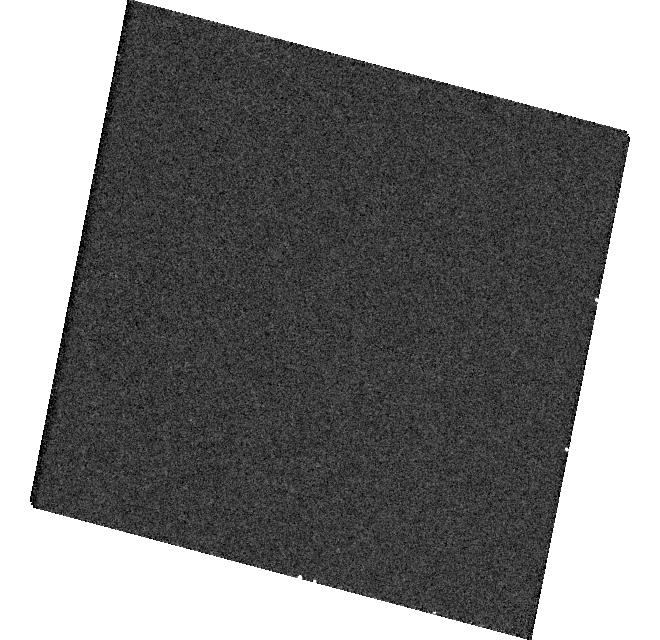
Target: CHA-J1109-7734. Instrument: WFC3/UVIS. Filter: F336W. Exposure: 6 min. Observation ID: hst_16302_9b_wfc3_uvis_f336w_iec39b

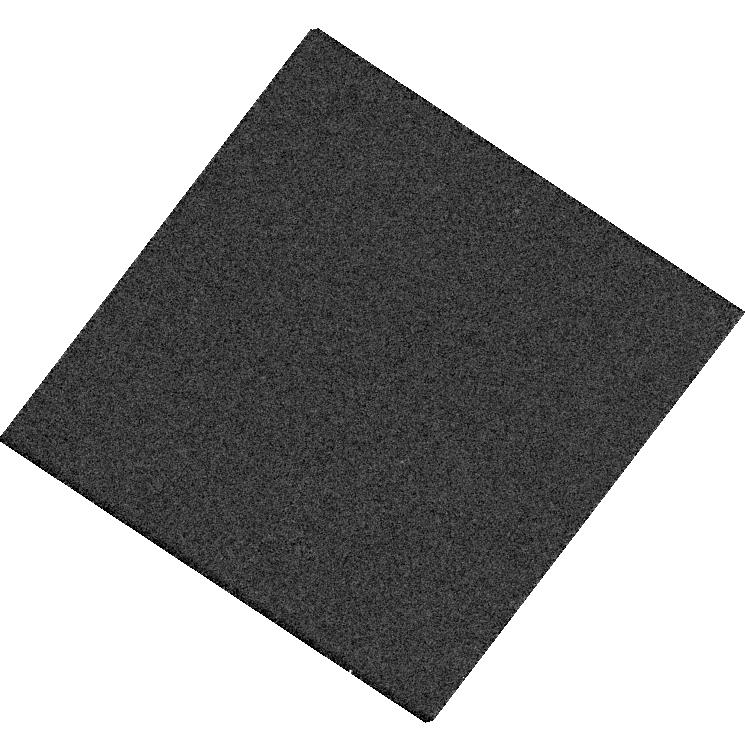
Target: OPH-90. Instrument: WFC3/UVIS. Filter: F625W. Exposure: 2 min. Observation ID: hst_16302_13_wfc3_uvis_f625w_iec313

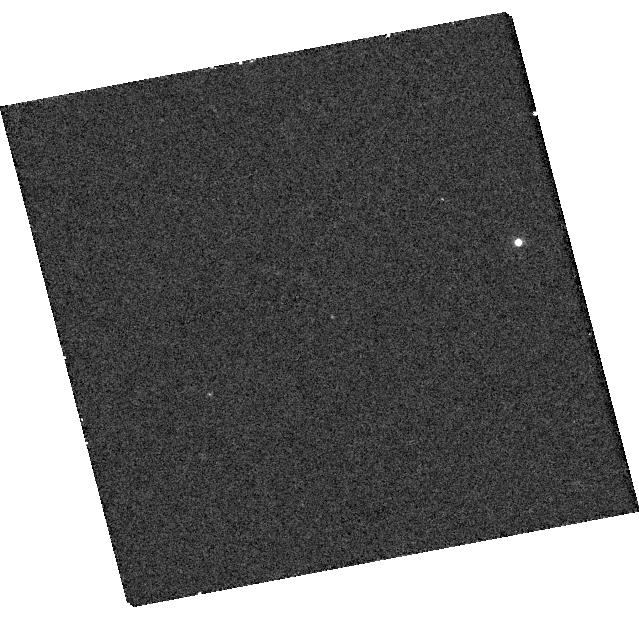
Target: 2M0249-0557-C. Instrument: WFC3/UVIS. Filter: F656N. Exposure: 17 min. Observation ID: hst_16302_05_wfc3_uvis_f656n_iec305

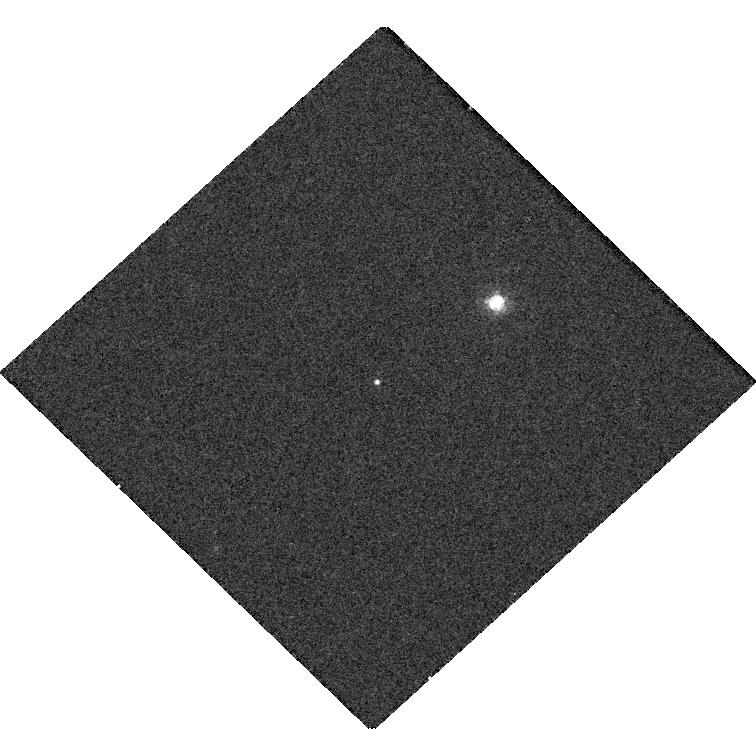
Target: FU-TAU-B. Instrument: WFC3/UVIS. Filter: F656N. Exposure: 17 min. Observation ID: hst_16302_02_wfc3_uvis_f656n_iec302

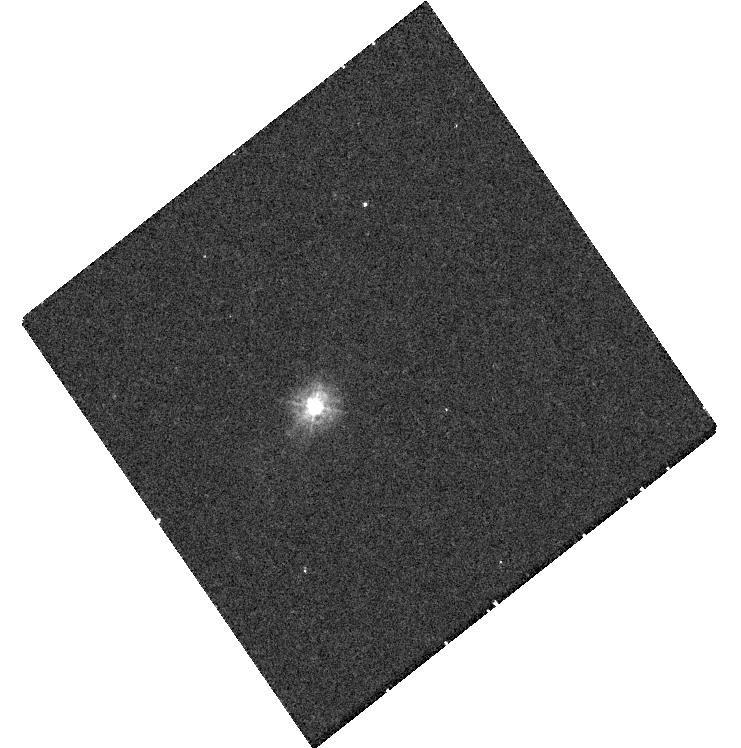
Target: CT-CHA-B. Instrument: WFC3/UVIS. Filter: F225W. Exposure: 37 min. Observation ID: hst_16302_03_wfc3_uvis_f225w_iec303

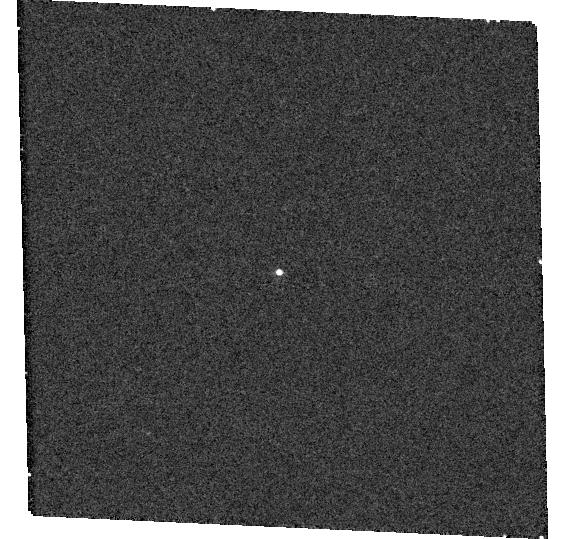
Target: KPNO-12. Instrument: WFC3/UVIS. Filter: F656N. Exposure: 15 min. Observation ID: hst_16302_06_wfc3_uvis_f656n_iec306

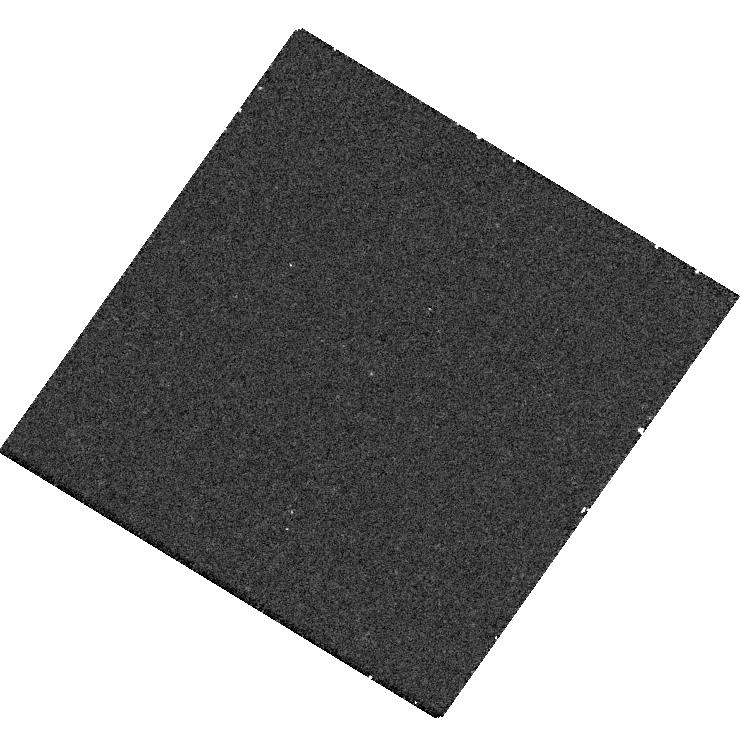
Target: USCO-J1608-2315. Instrument: WFC3/UVIS. Filter: F225W. Exposure: 32 min. Observation ID: hst_16302_11_wfc3_uvis_f225w_iec311

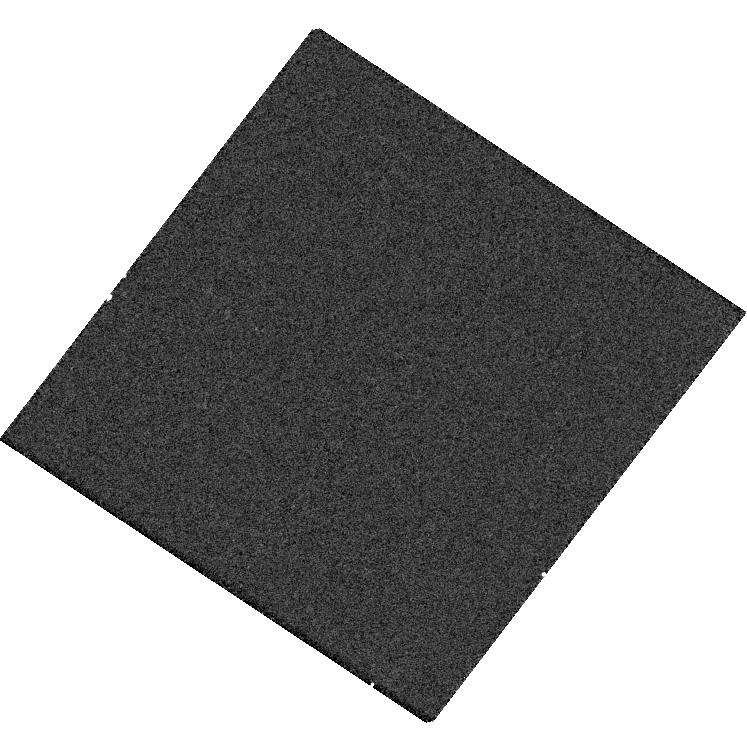
Target: GY-141. Instrument: WFC3/UVIS. Filter: F438W. Exposure: 7 min. Observation ID: hst_16302_12_wfc3_uvis_f438w_iec312

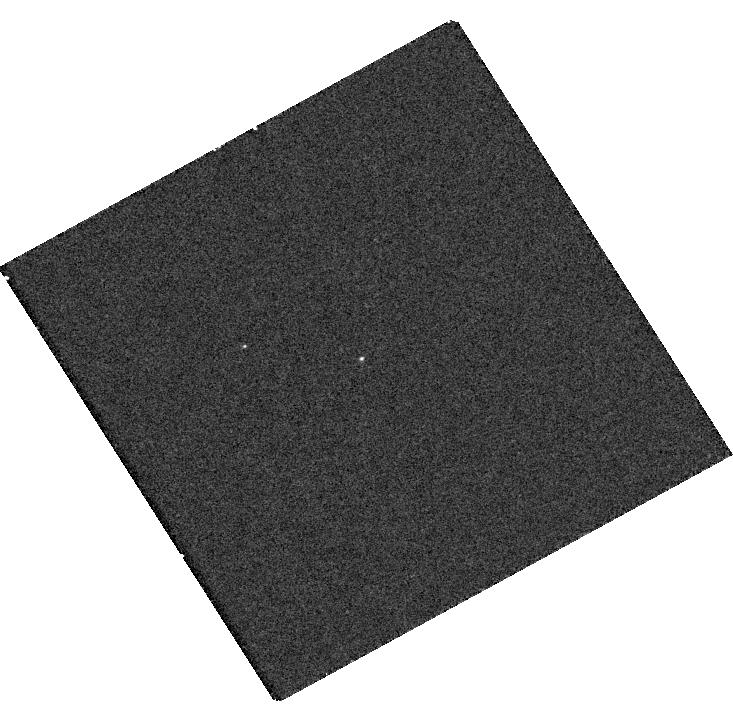
Target: SCH06-J0359+2009-B. Instrument: WFC3/UVIS. Filter: F336W. Exposure: 8 min. Observation ID: hst_16302_01_wfc3_uvis_f336w_iec301

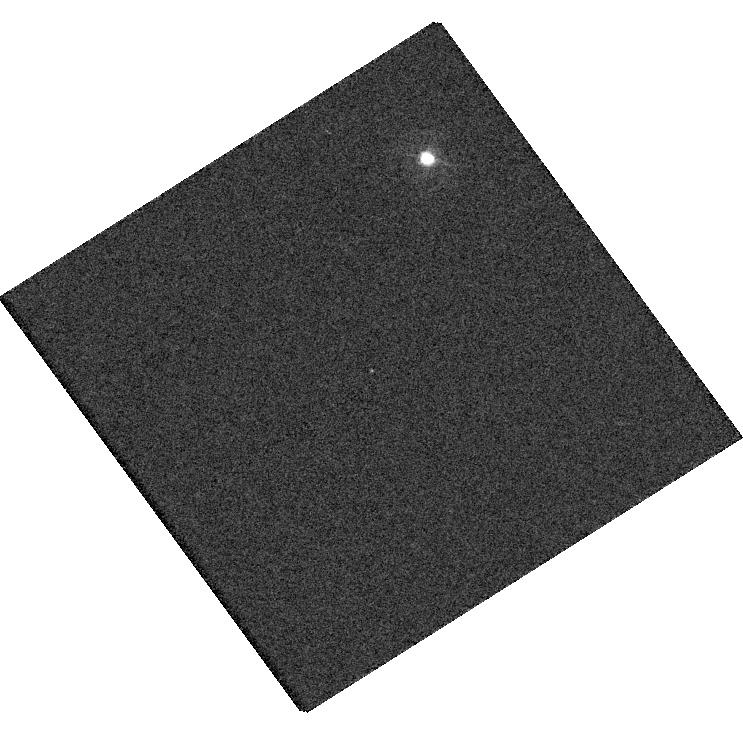
Target: SR-12-AB-C. Instrument: WFC3/UVIS. Filter: F336W. Exposure: 5 min. Observation ID: hst_16302_4b_wfc3_uvis_f336w_iec34b

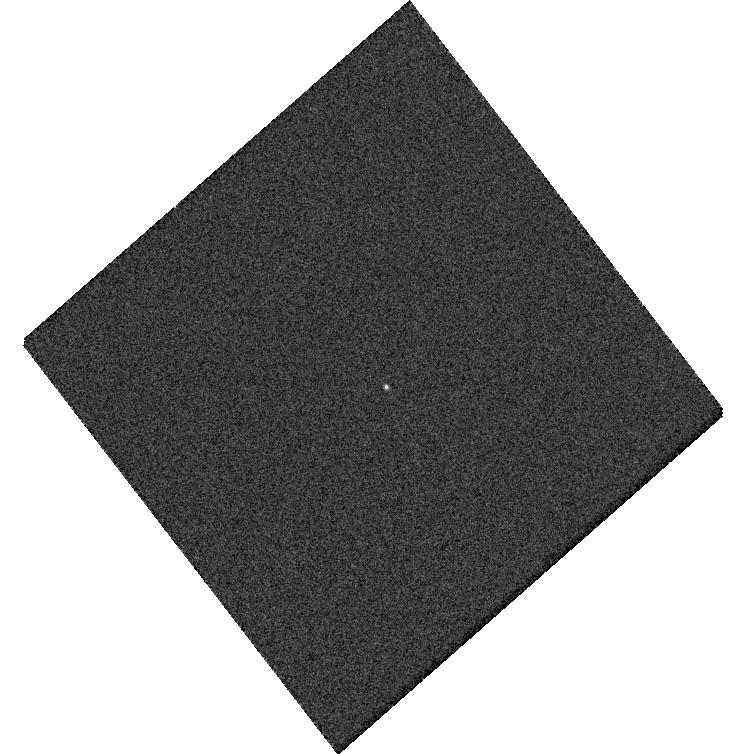
Target: OTS-44. Instrument: WFC3/UVIS. Filter: F775W. Exposure: 3 min. Observation ID: hst_16302_10_wfc3_uvis_f775w_iec310

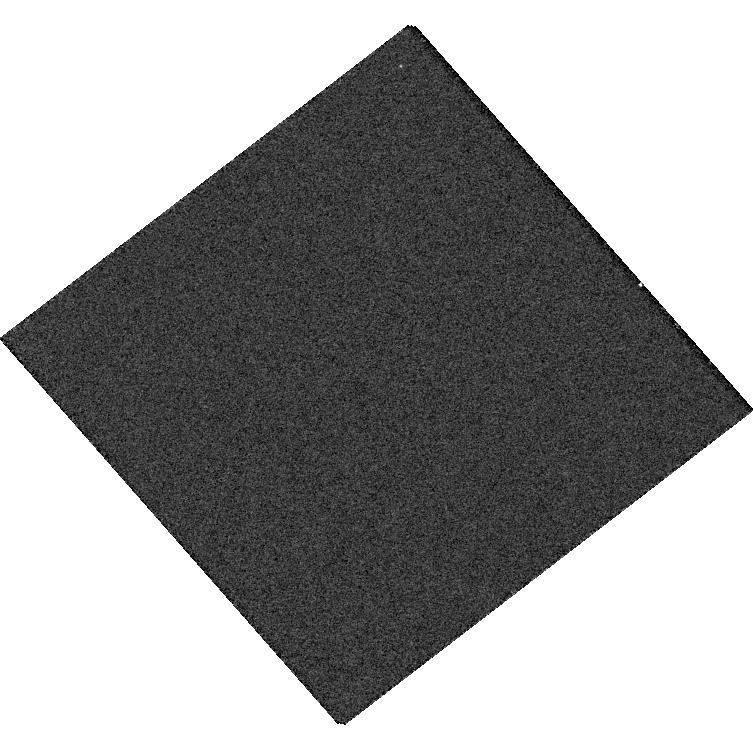
Target: S-ORI-56. Instrument: WFC3/UVIS. Filter: F625W. Exposure: 2 min. Observation ID: hst_16302_08_wfc3_uvis_f625w_iec308

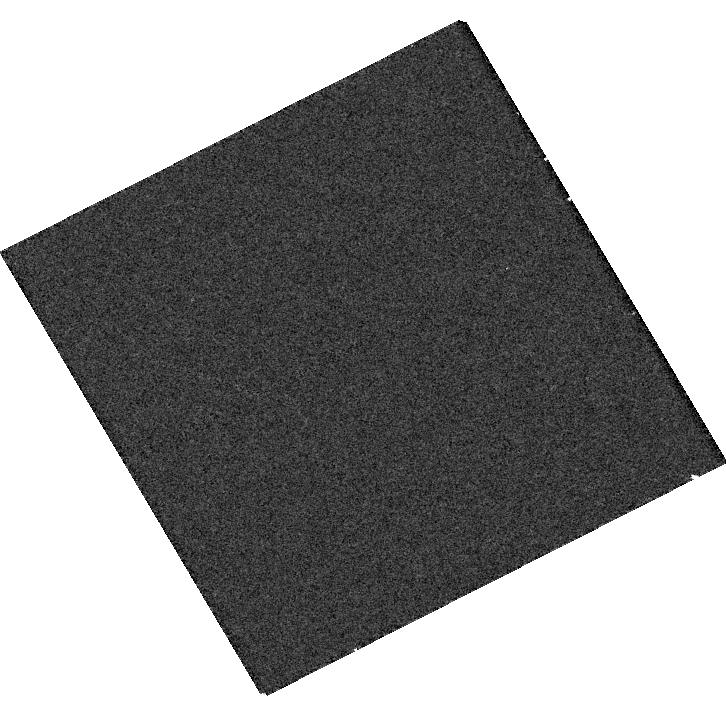
Target: S-ORI-J0538-0259. Instrument: WFC3/UVIS. Filter: F336W. Exposure: 8 min. Observation ID: hst_16302_07_wfc3_uvis_f336w_iec307

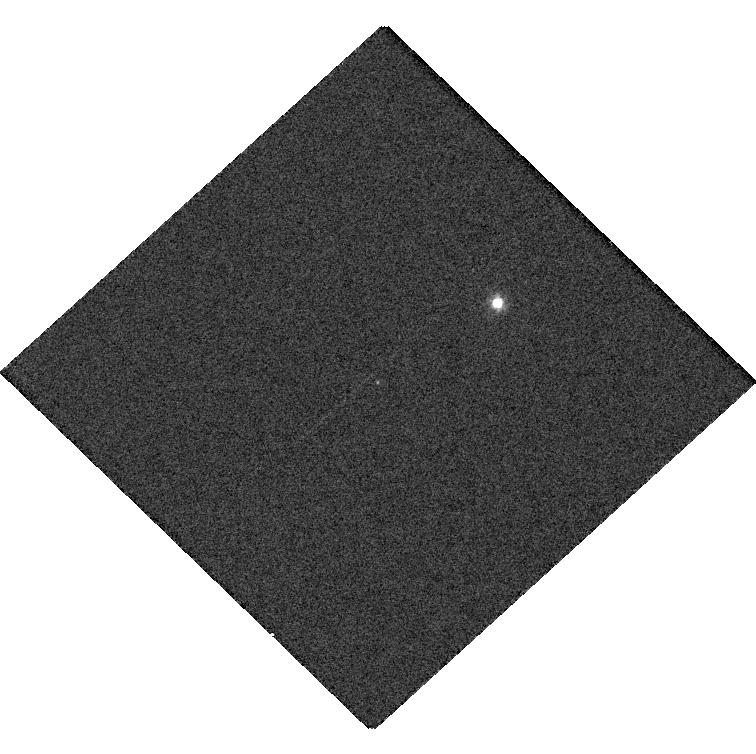
Target: FU-TAU-B. Instrument: WFC3/UVIS. Filter: F555W. Exposure: 2 min. Observation ID: hst_16302_02_wfc3_uvis_f555w_iec302

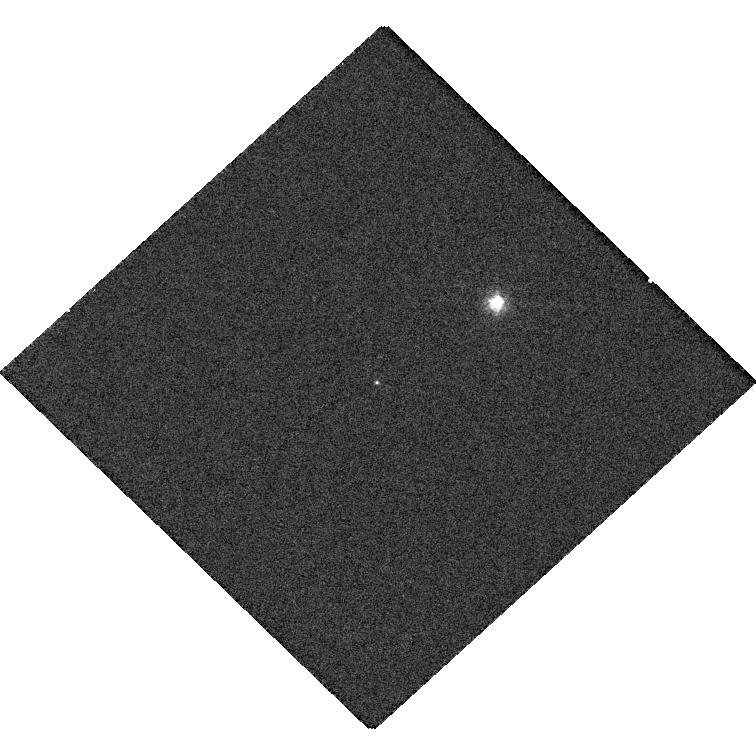
Target: FU-TAU-B. Instrument: WFC3/UVIS. Filter: F625W. Exposure: 2 min. Observation ID: hst_16302_02_wfc3_uvis_f625w_iec302

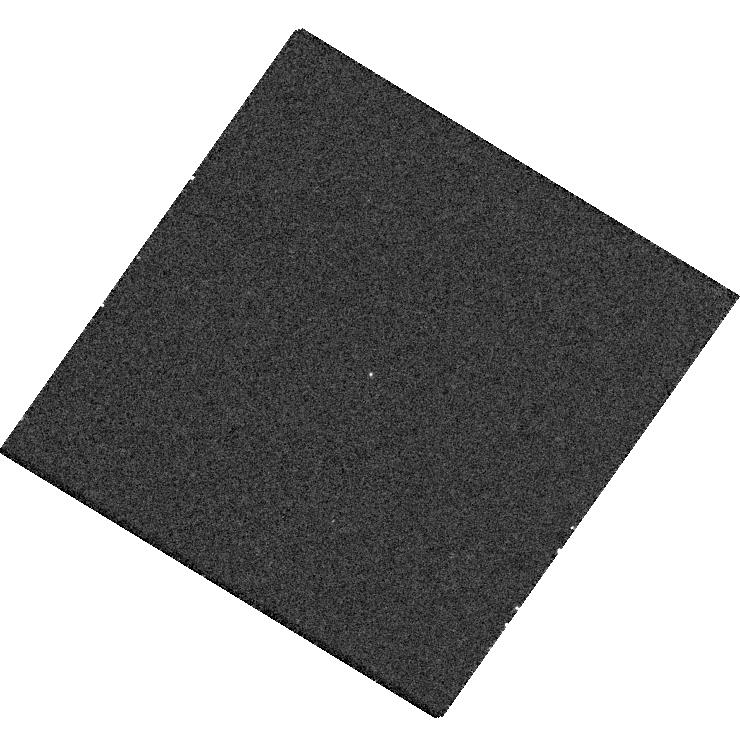
Target: USCO-J1608-2315. Instrument: WFC3/UVIS. Filter: F336W. Exposure: 8 min. Observation ID: hst_16302_11_wfc3_uvis_f336w_iec311

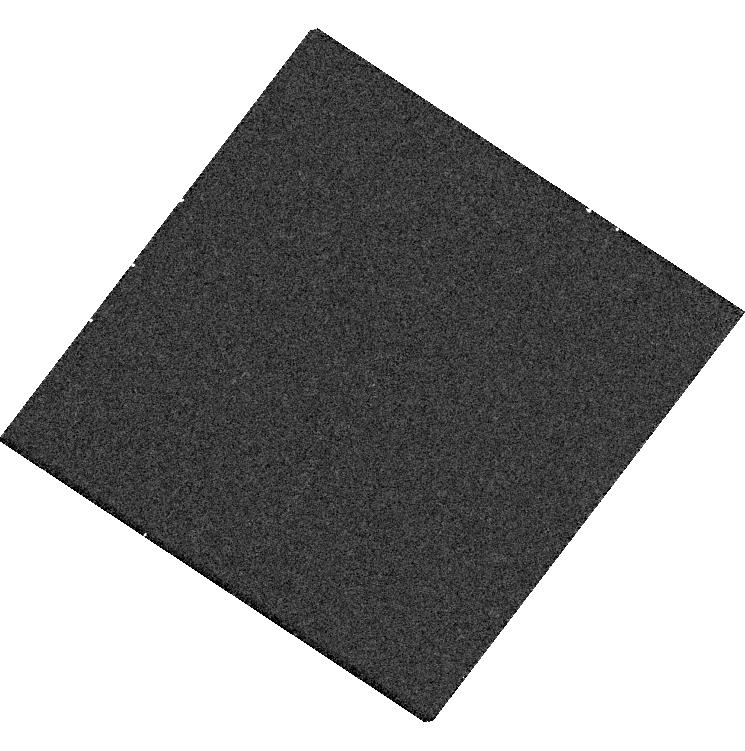
Target: OPH-90. Instrument: WFC3/UVIS. Filter: F656N. Exposure: 17 min. Observation ID: hst_16302_13_wfc3_uvis_f656n_iec313

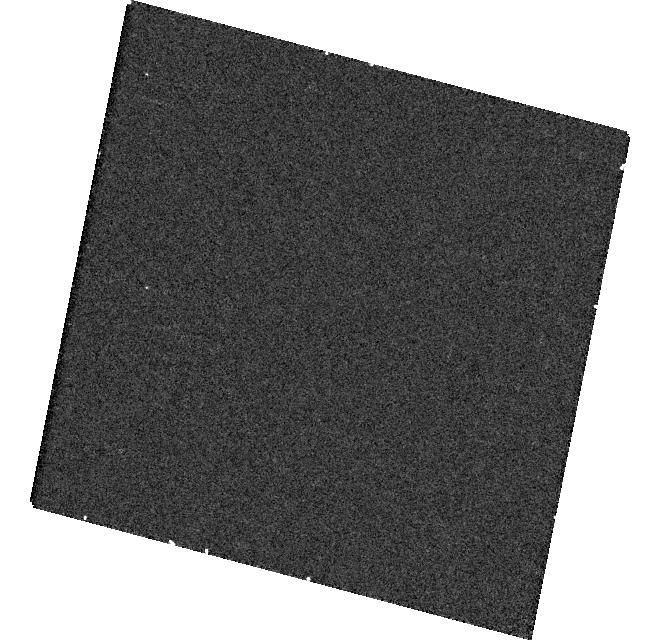
Target: CHA-J1109-7734. Instrument: WFC3/UVIS. Filter: F225W. Exposure: 17 min. Observation ID: hst_16302_9b_wfc3_uvis_f225w_iec39b

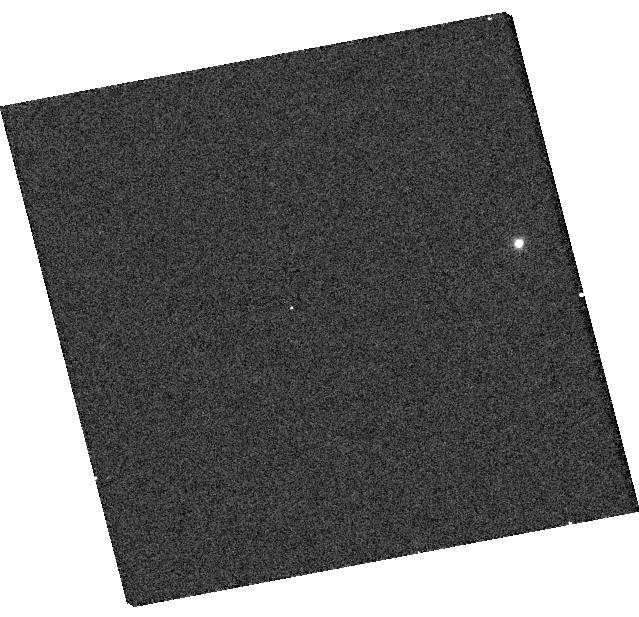
Target: 2M0249-0557-C. Instrument: WFC3/UVIS. Filter: F438W. Exposure: 7 min. Observation ID: hst_16302_05_wfc3_uvis_f438w_iec305

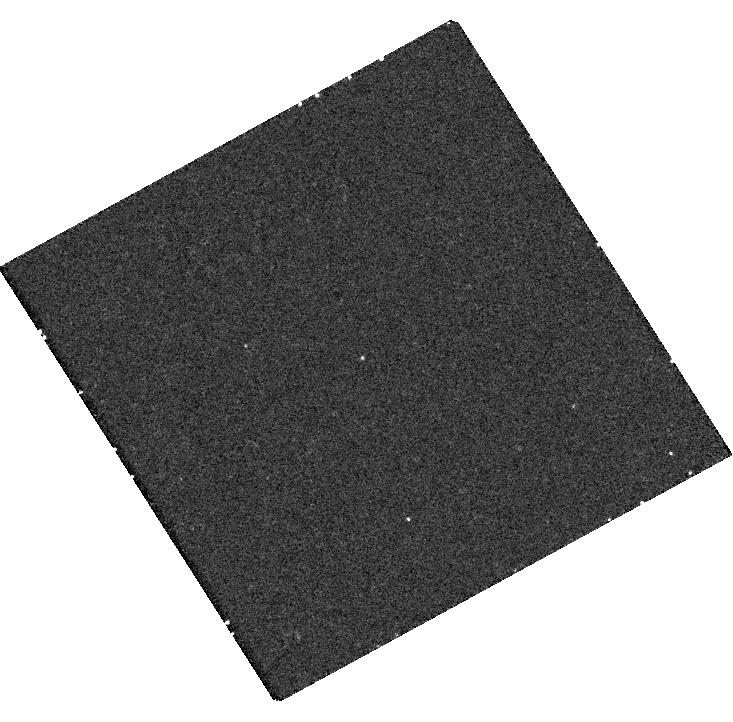
Target: SCH06-J0359+2009-B. Instrument: WFC3/UVIS. Filter: F225W. Exposure: 32 min. Observation ID: hst_16302_01_wfc3_uvis_f225w_iec301

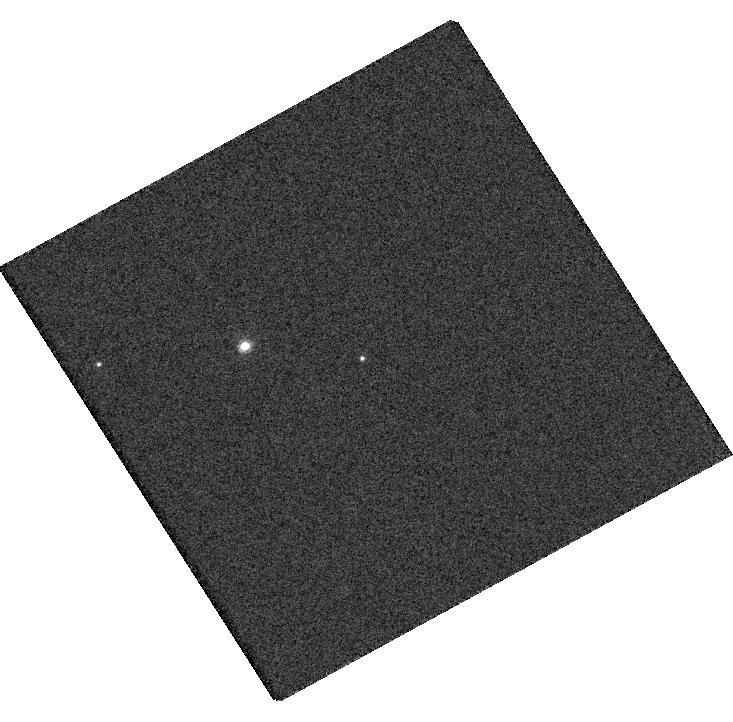
Target: SCH06-J0359+2009-B. Instrument: WFC3/UVIS. Filter: F625W. Exposure: 2 min. Observation ID: hst_16302_01_wfc3_uvis_f625w_iec301

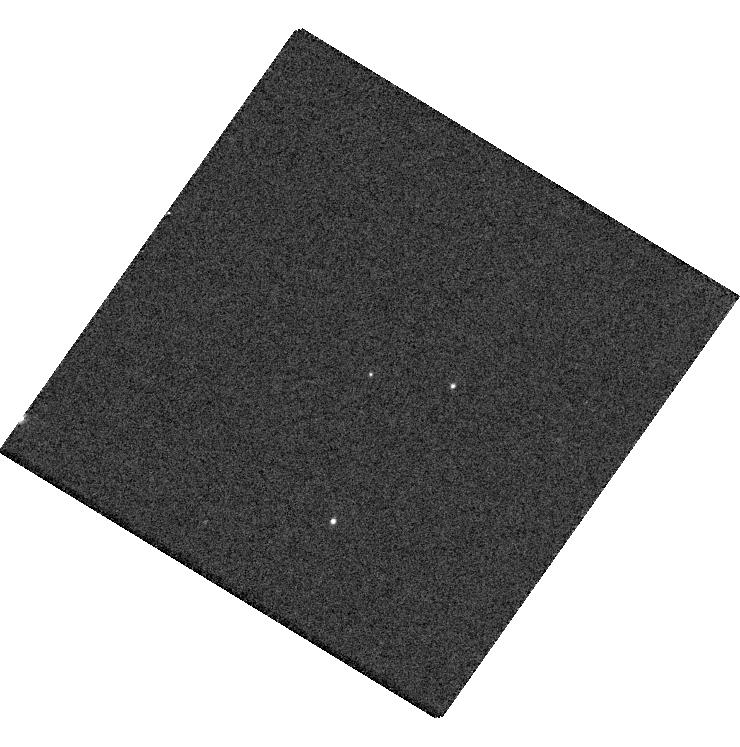
Target: USCO-J1608-2315. Instrument: WFC3/UVIS. Filter: F555W. Exposure: 2 min. Observation ID: hst_16302_11_wfc3_uvis_f555w_iec311

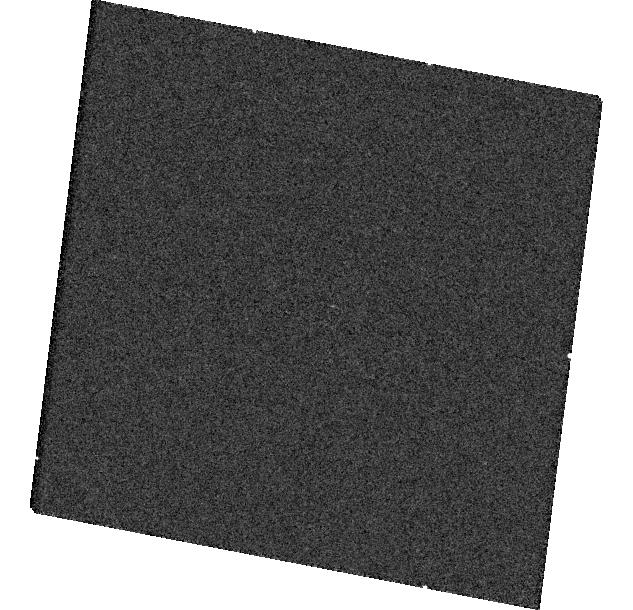
Target: CHA-J1109-7734. Instrument: WFC3/UVIS. Filter: F656N. Exposure: 9 min. Observation ID: hst_16302_9a_wfc3_uvis_f656n_iec39a

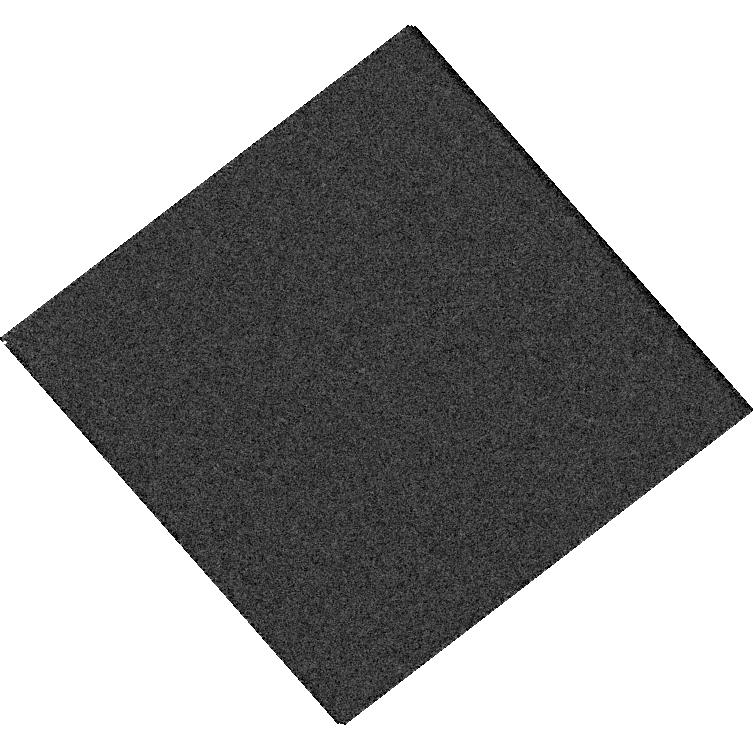
Target: S-ORI-56. Instrument: WFC3/UVIS. Filter: F438W. Exposure: 7 min. Observation ID: hst_16302_08_wfc3_uvis_f438w_iec308

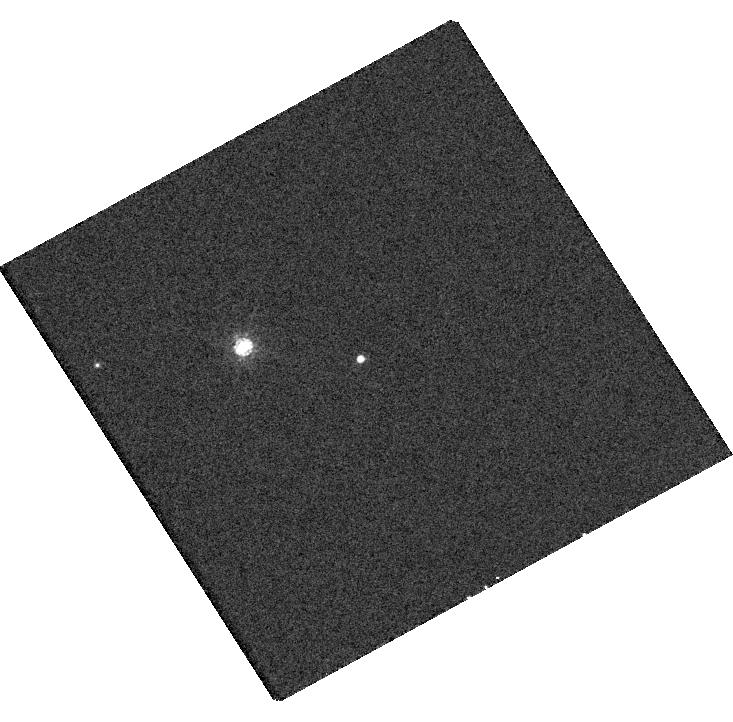
Target: SCH06-J0359+2009-B. Instrument: WFC3/UVIS. Filter: F775W. Exposure: 2 min. Observation ID: hst_16302_01_wfc3_uvis_f775w_iec301

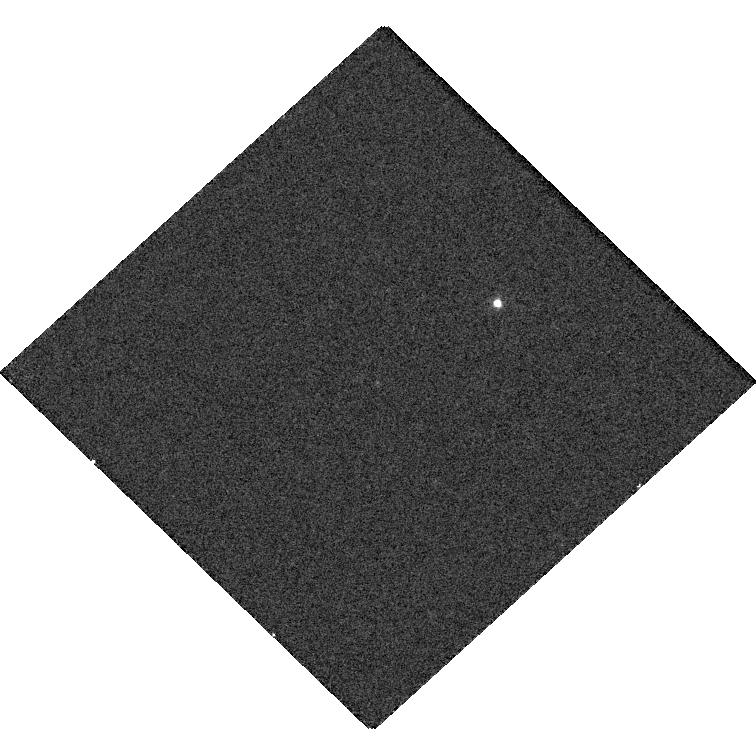
Target: FU-TAU-B. Instrument: WFC3/UVIS. Filter: F438W. Exposure: 7 min. Observation ID: hst_16302_02_wfc3_uvis_f438w_iec302

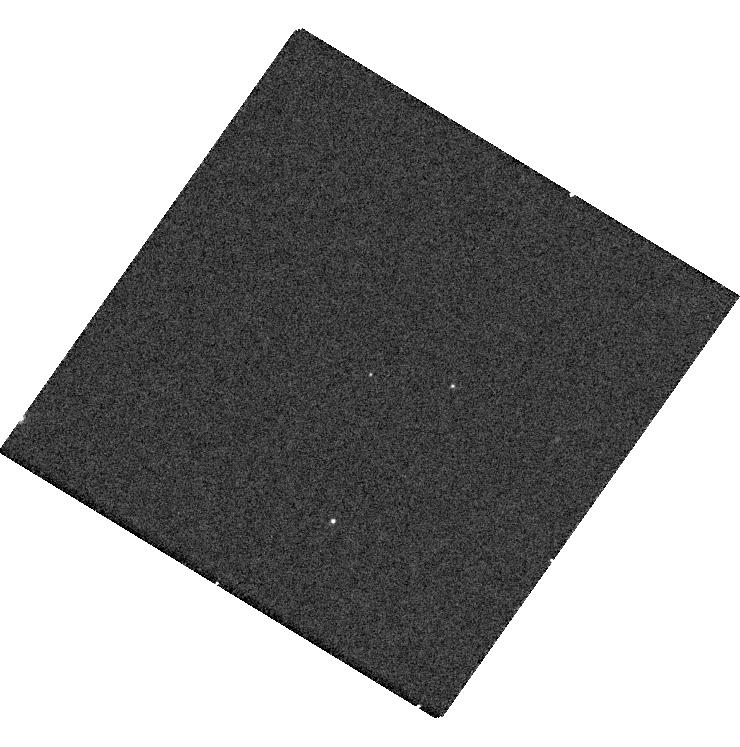
Target: USCO-J1608-2315. Instrument: WFC3/UVIS. Filter: F438W. Exposure: 7 min. Observation ID: hst_16302_11_wfc3_uvis_f438w_iec311

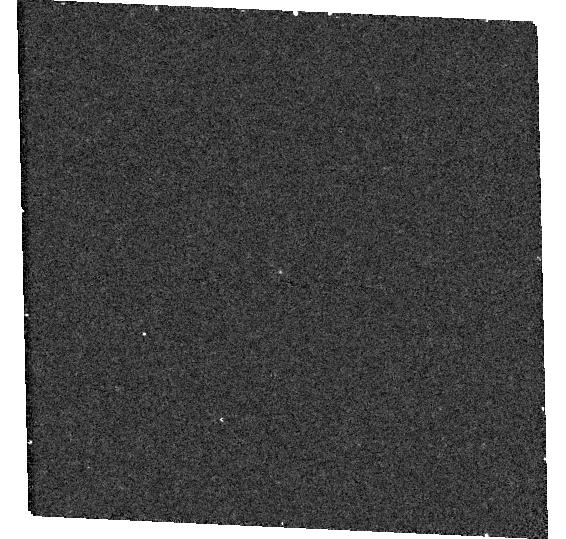
Target: KPNO-12. Instrument: WFC3/UVIS. Filter: F225W. Exposure: 30 min. Observation ID: hst_16302_06_wfc3_uvis_f225w_iec306

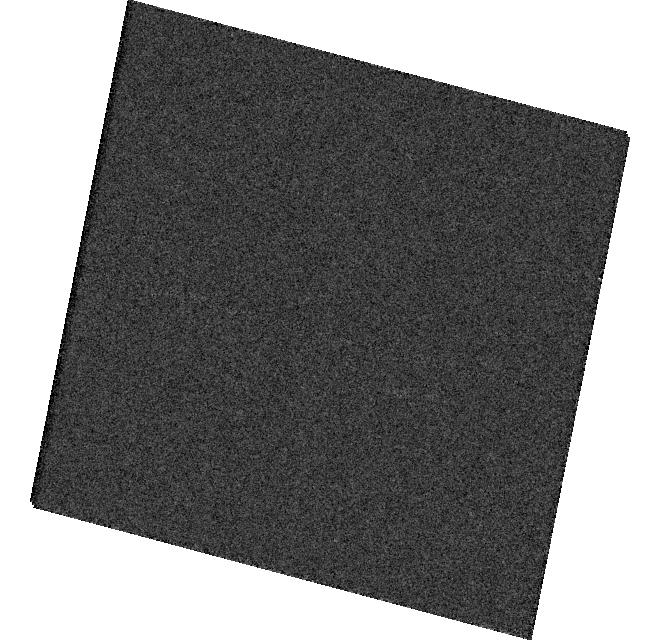
Target: CHA-J1109-7734. Instrument: WFC3/UVIS. Filter: F656N. Exposure: 9 min. Observation ID: hst_16302_9b_wfc3_uvis_f656n_iec39b

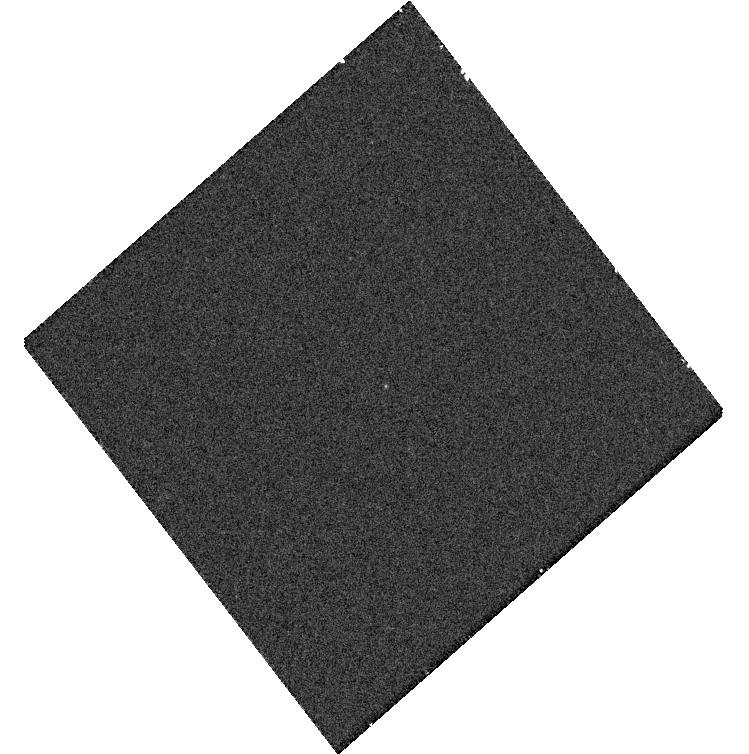
Target: OTS-44. Instrument: WFC3/UVIS. Filter: F656N. Exposure: 20 min. Observation ID: hst_16302_10_wfc3_uvis_f656n_iec310

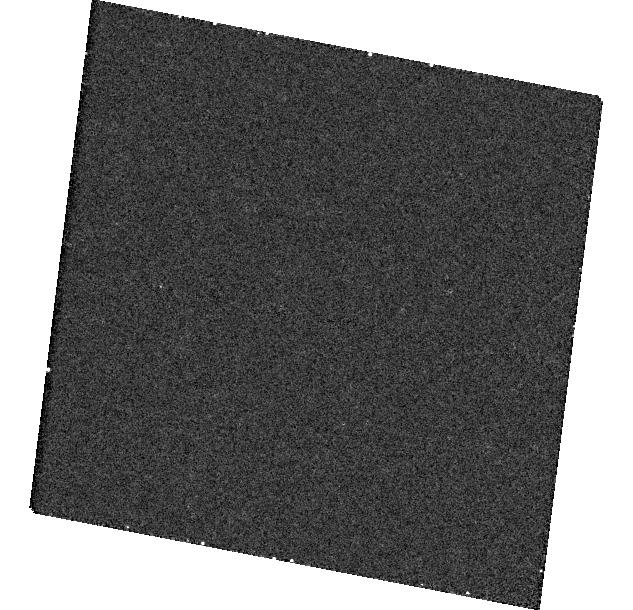
Target: CHA-J1109-7734. Instrument: WFC3/UVIS. Filter: F225W. Exposure: 17 min. Observation ID: hst_16302_9a_wfc3_uvis_f225w_iec39a

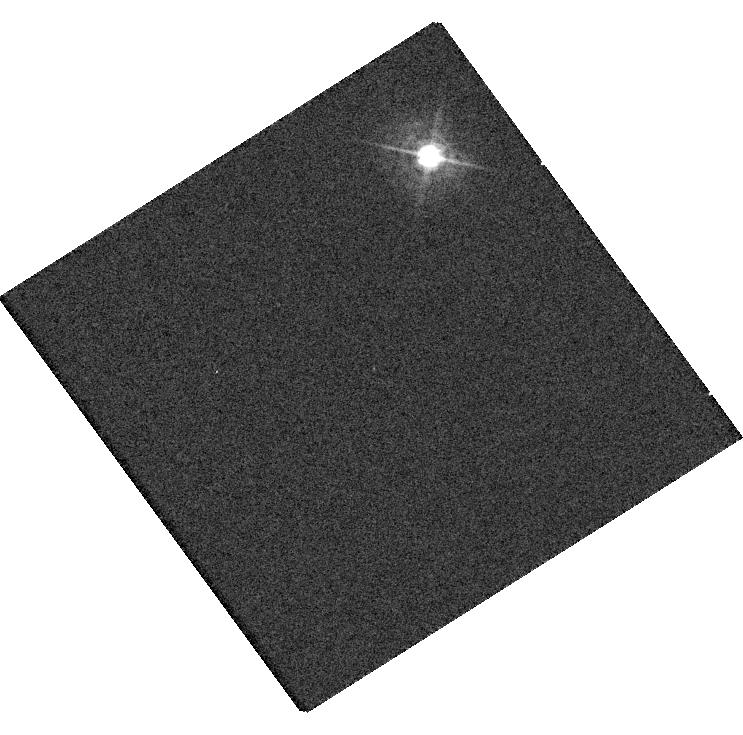
Target: SR-12-AB-C. Instrument: WFC3/UVIS. Filter: F438W. Exposure: 3 min. Observation ID: hst_16302_4a_wfc3_uvis_f438w_iec34a

Accretion Rates as a Diagnostic Tool for the Origin of Planetary-mass Companions (PI: Wu, Ya-Lin)

Direct imaging surveys have revealed a new population of substellar companions with masses around the deuterium burning limit and orbits often farther than 100 AU. The formation of these planetary-mass companions (PMCs) is not fully understood. While core/pebble accretion and dynamical scattering seem unlikely, disk fragmentation and prestellar core collapse remain to be tested. Simulations have shown that disk fragmentation generally leads to higher mass accretion rates than prestellar core collapse. Therefore, PMCs are expected to have higher accretion rates than free-floating planets/brown dwarfs if disk fragmentation is the dominant formation channel. Alternatively, if both populations have indistinguishable accretion rates, that would suggest a common origin. To test this prediction, we propose to observe the UV continuum excess and H-alpha emission for PMCs and free-floating objects with WFC3/UVIS multi-band imaging. Our targets are of comparable mass and age, and have evidence indicative of disks. We will carry out shock modeling and search for any population-level accretion rate differences between the two samples. We will also investigate the empirical relationship between H-alpha line luminosities and accretion luminosities from the stellar-mass toward the planetary-mass regime, in order to establish whether the mass assembly process for stars, brown dwarfs, and planetary-mass objects are analogous and continuous.